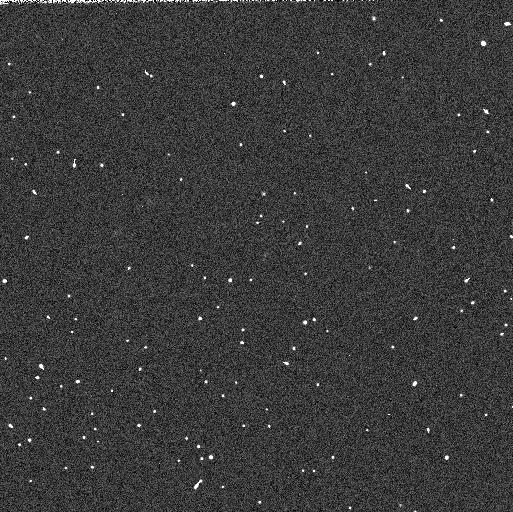
Target: 2001KF77
Instrument: WFC3/UVIS
Filter: F606W
Exposure: 2 min
Observation ID: ib2k15flq

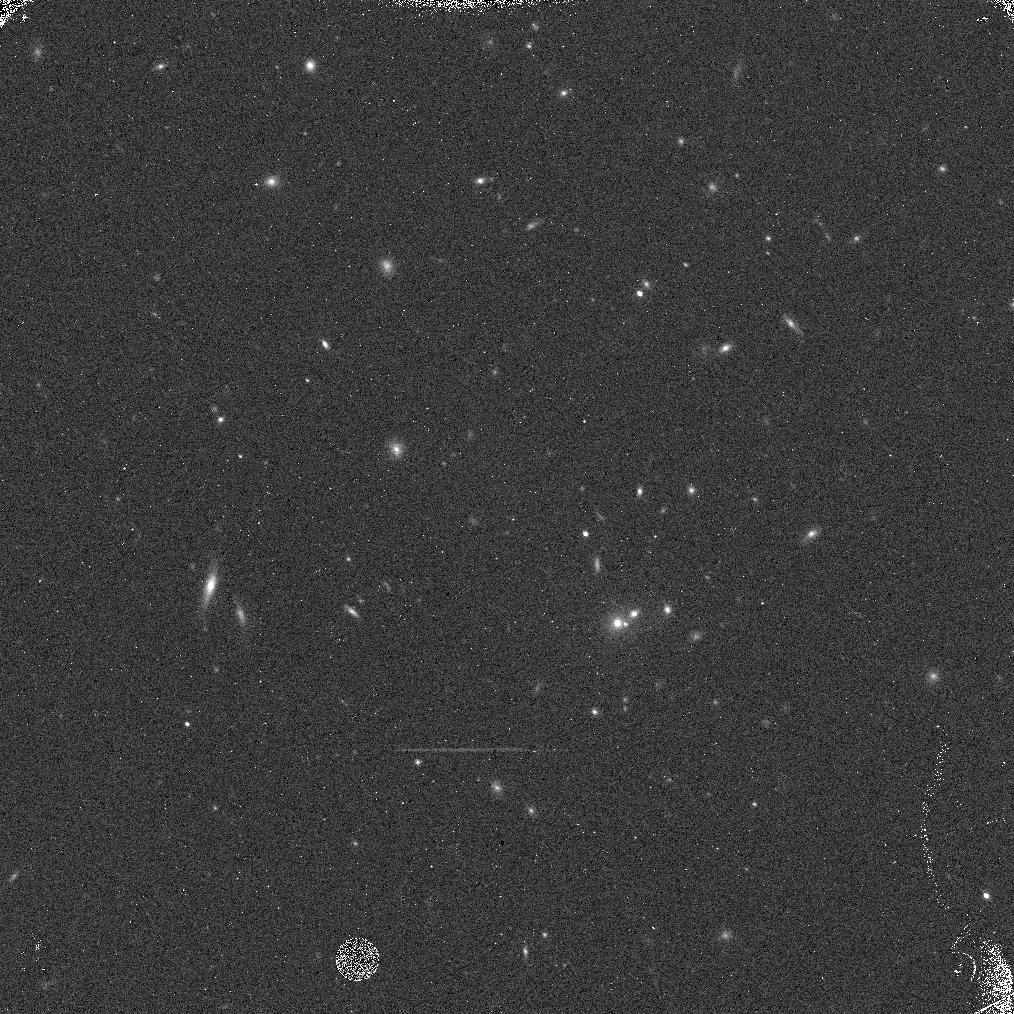
Target: 2000OO67
Instrument: WFC3/IR
Filter: F139M
Exposure: 8 min
Observation ID: ib2k13eiq

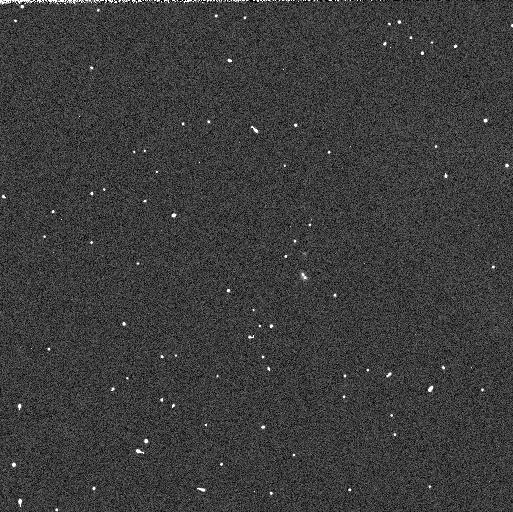
Target: 2001QC298
Instrument: WFC3/UVIS
Filter: F814W
Exposure: 2 min
Observation ID: ib2k84ygq

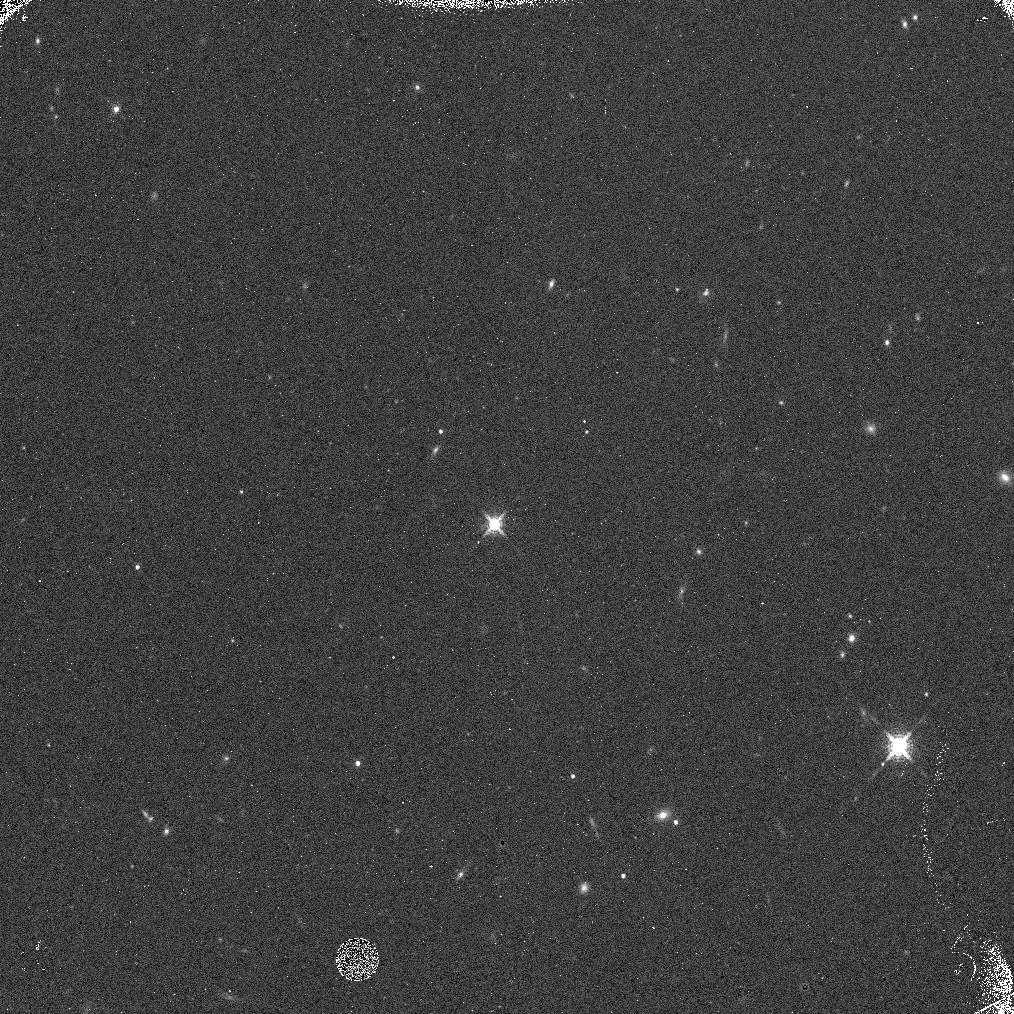
Target: 1999RY215
Instrument: WFC3/IR
Filter: F139M
Exposure: 8 min
Observation ID: ib2k51haq

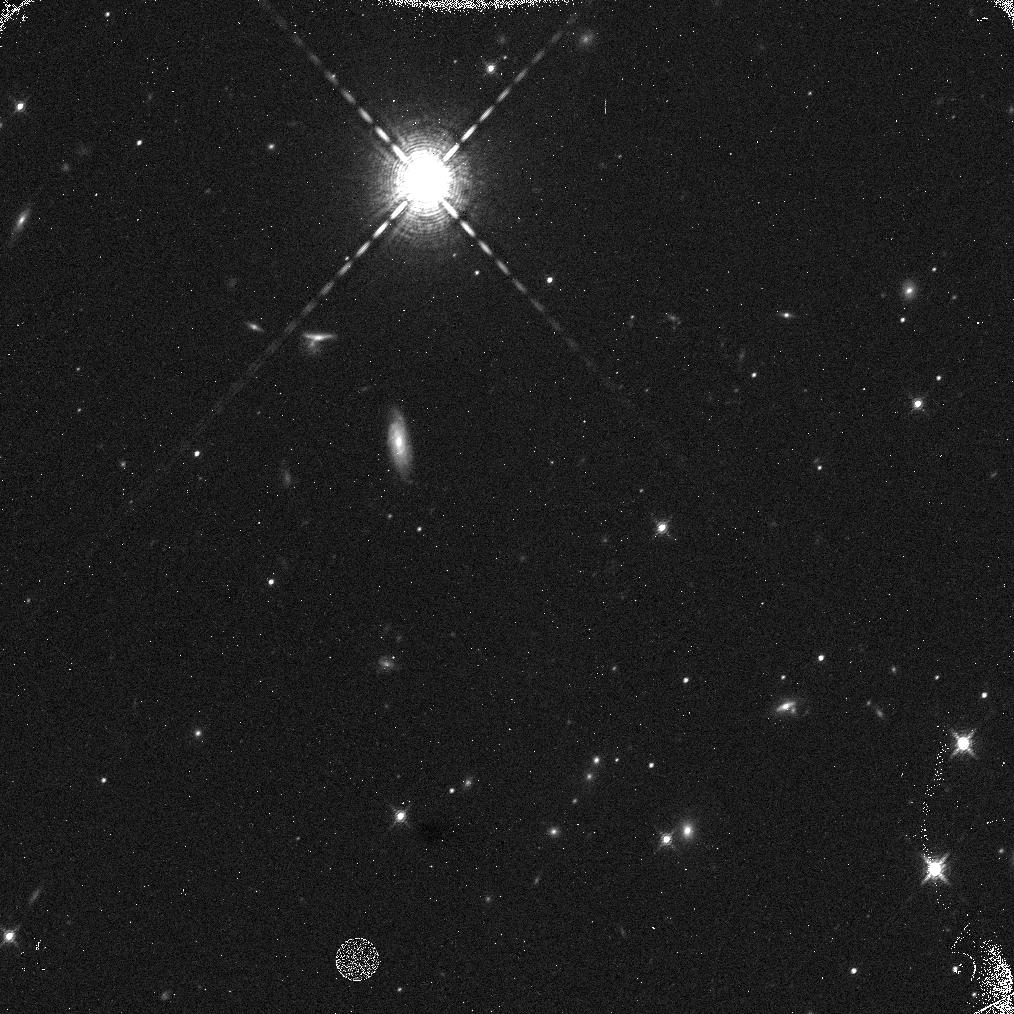
Target: 2002GY32
Instrument: WFC3/IR
Filter: F153M
Exposure: 8 min
Observation ID: ib2k92cxq

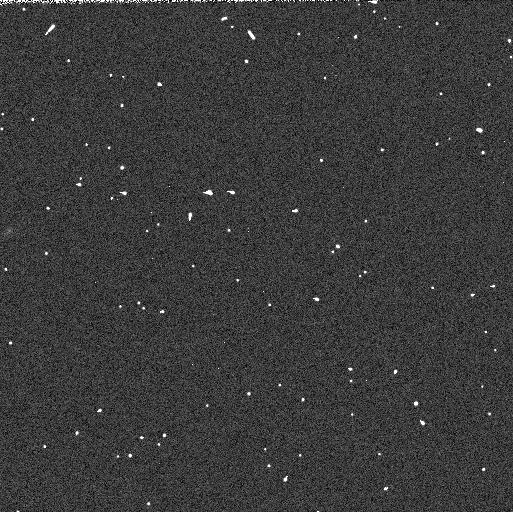
Target: 2004VN112
Instrument: WFC3/UVIS
Filter: F814W
Exposure: 2 min
Observation ID: ib2k35meq

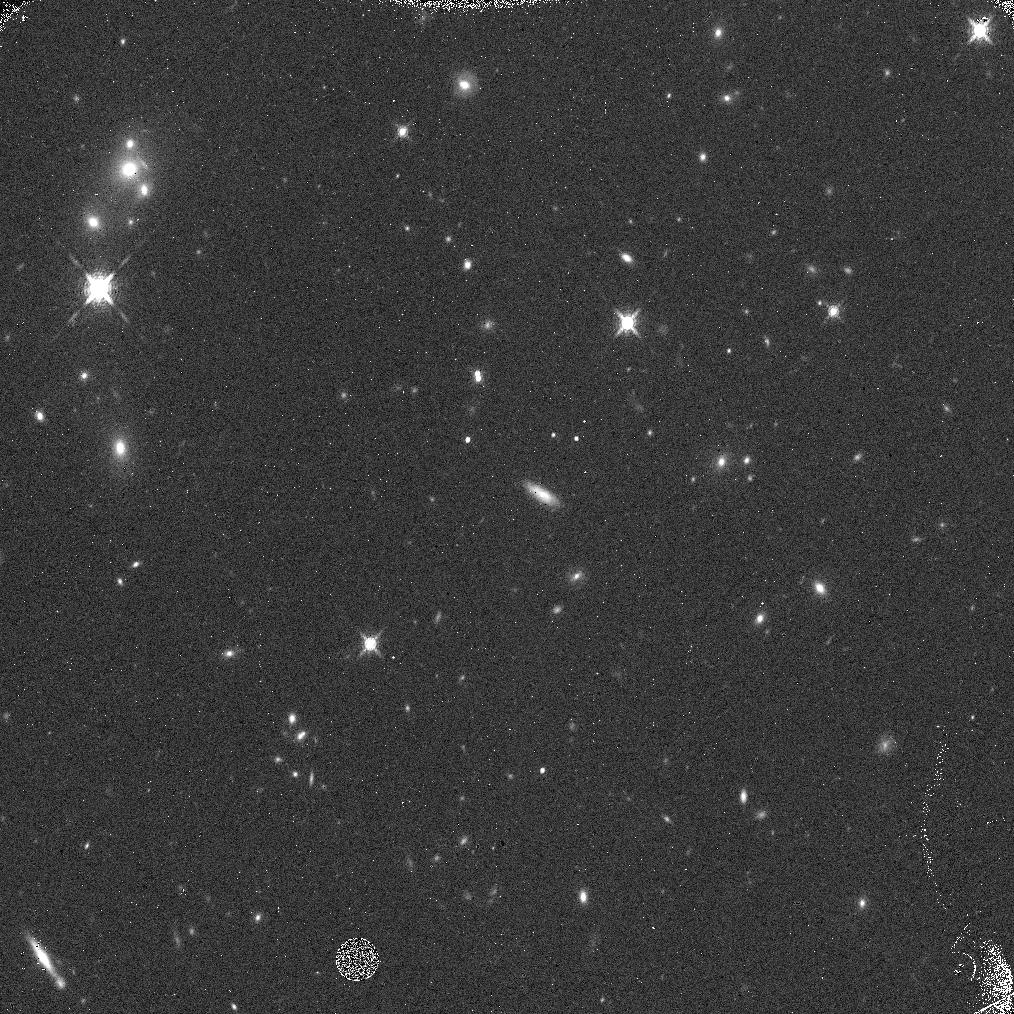
Target: 2005TB190
Instrument: WFC3/IR
Filter: F153M
Exposure: 7 min
Observation ID: ib2k23ryq

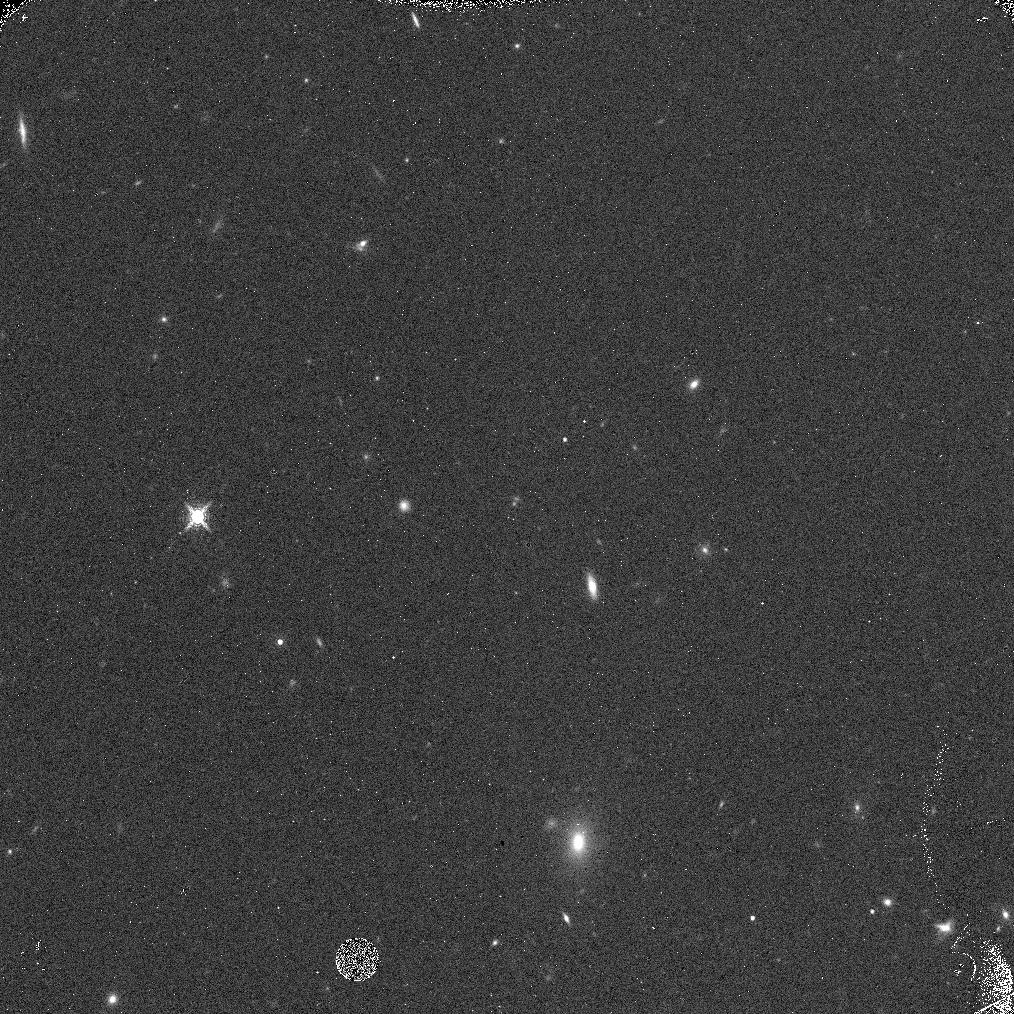
Target: 2005RS43
Instrument: WFC3/IR
Filter: F153M
Exposure: 7 min
Observation ID: ib2k0qprq

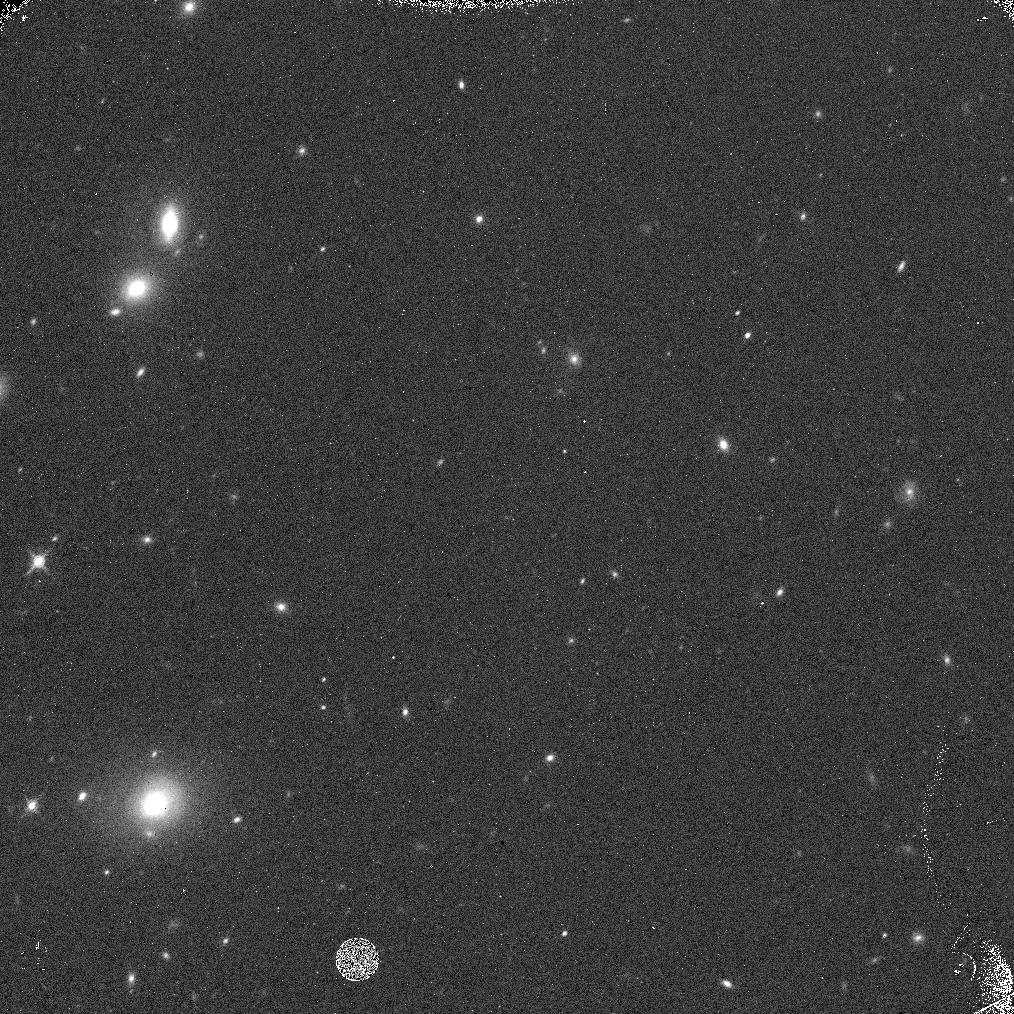
Target: 2004PA112
Instrument: WFC3/IR
Filter: F153M
Exposure: 8 min
Observation ID: ib2k0kqnq

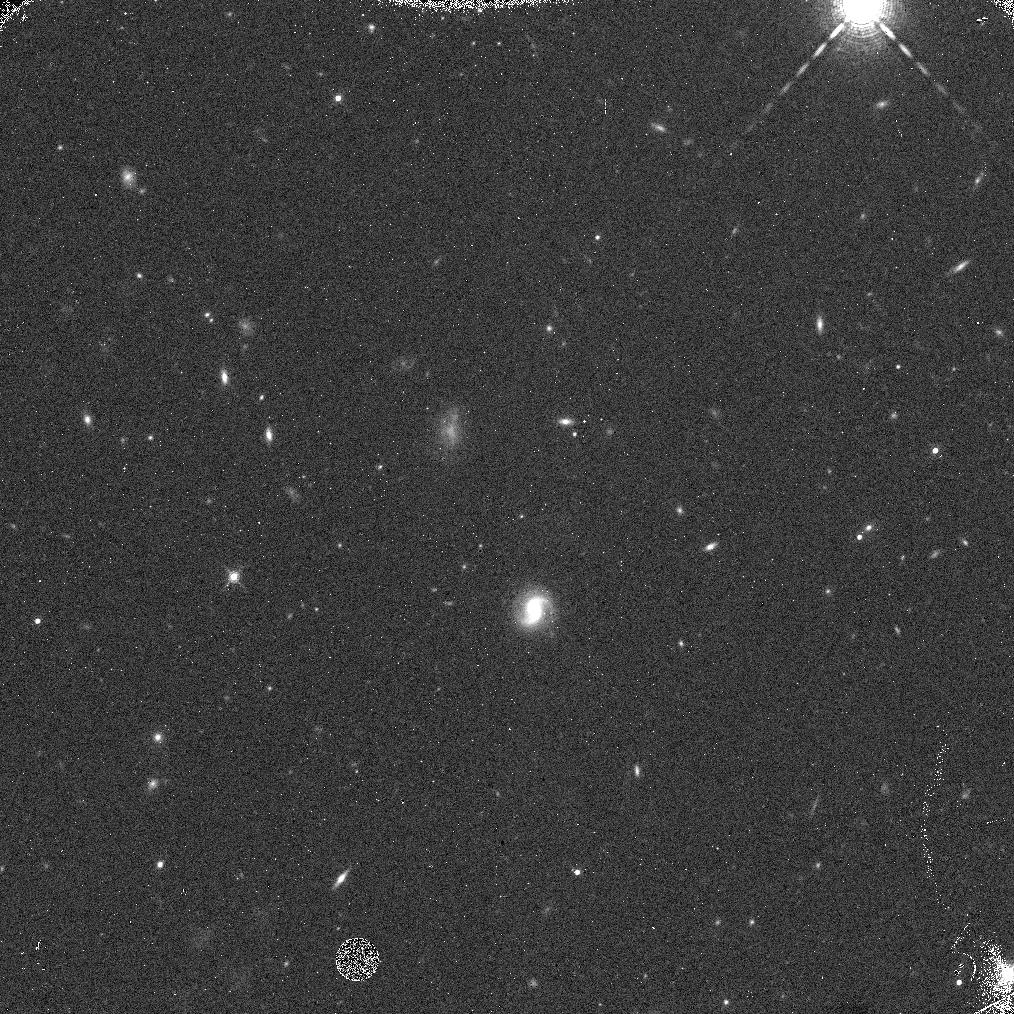
Target: 2003QA92
Instrument: WFC3/IR
Filter: F153M
Exposure: 8 min
Observation ID: ib2k0ckwq

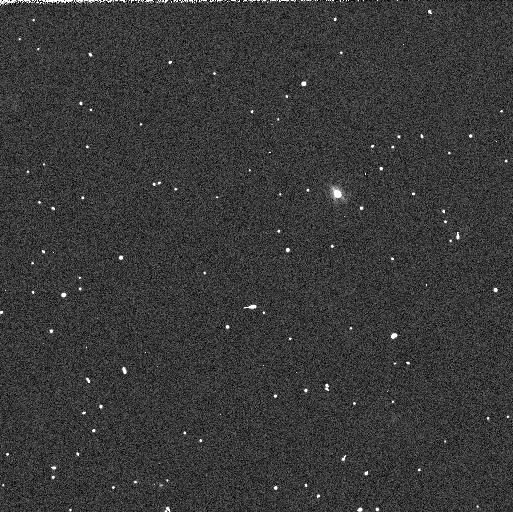
Target: 2004GV9
Instrument: WFC3/UVIS
Filter: F606W
Exposure: 2 min
Observation ID: ib2k54nxq

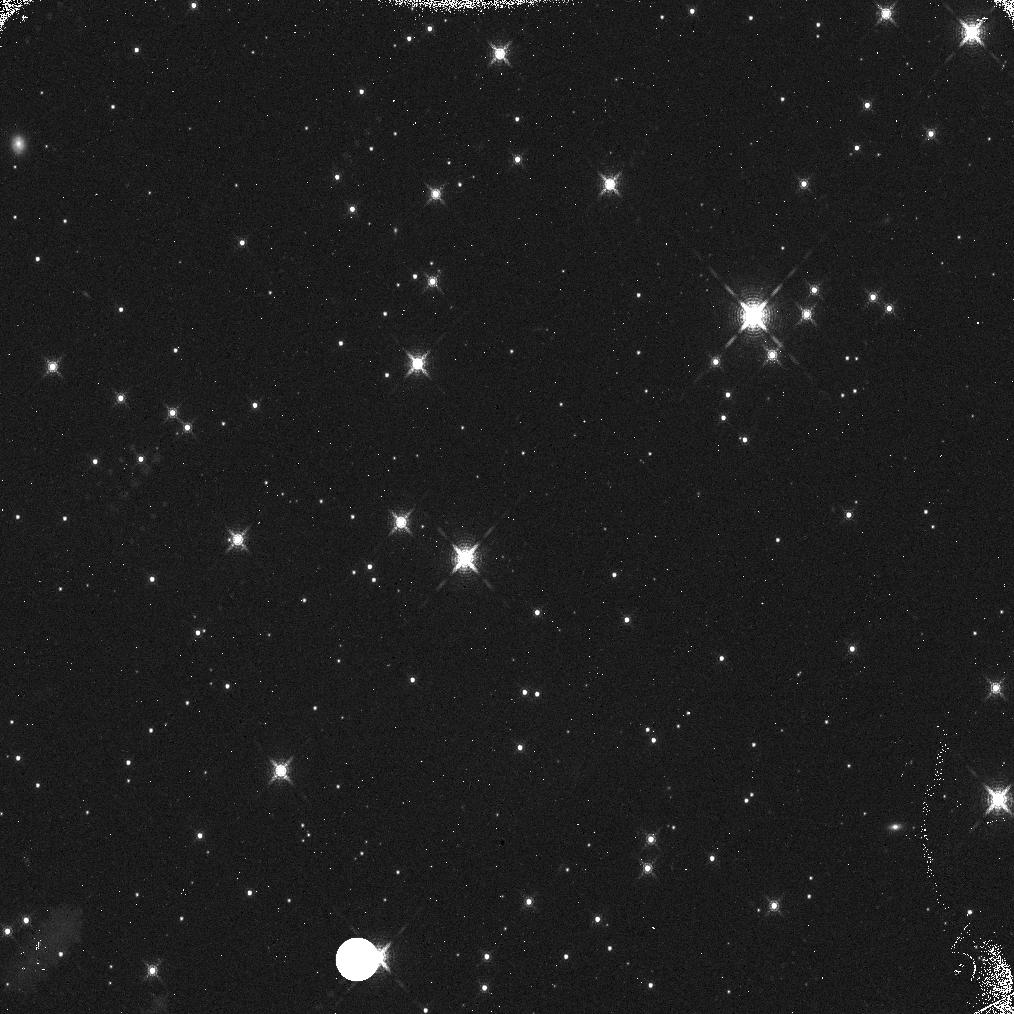
Target: 1998WY24
Instrument: WFC3/IR
Filter: F139M
Exposure: 8 min
Observation ID: ib2k66bbq

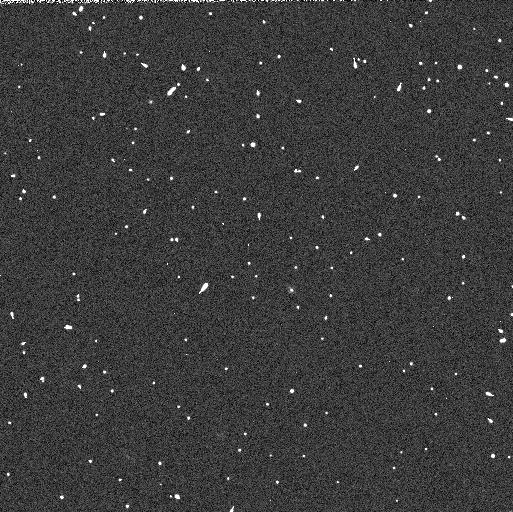
Target: 2001PK47
Instrument: WFC3/UVIS
Filter: F814W
Exposure: 2 min
Observation ID: ib2k81t8q

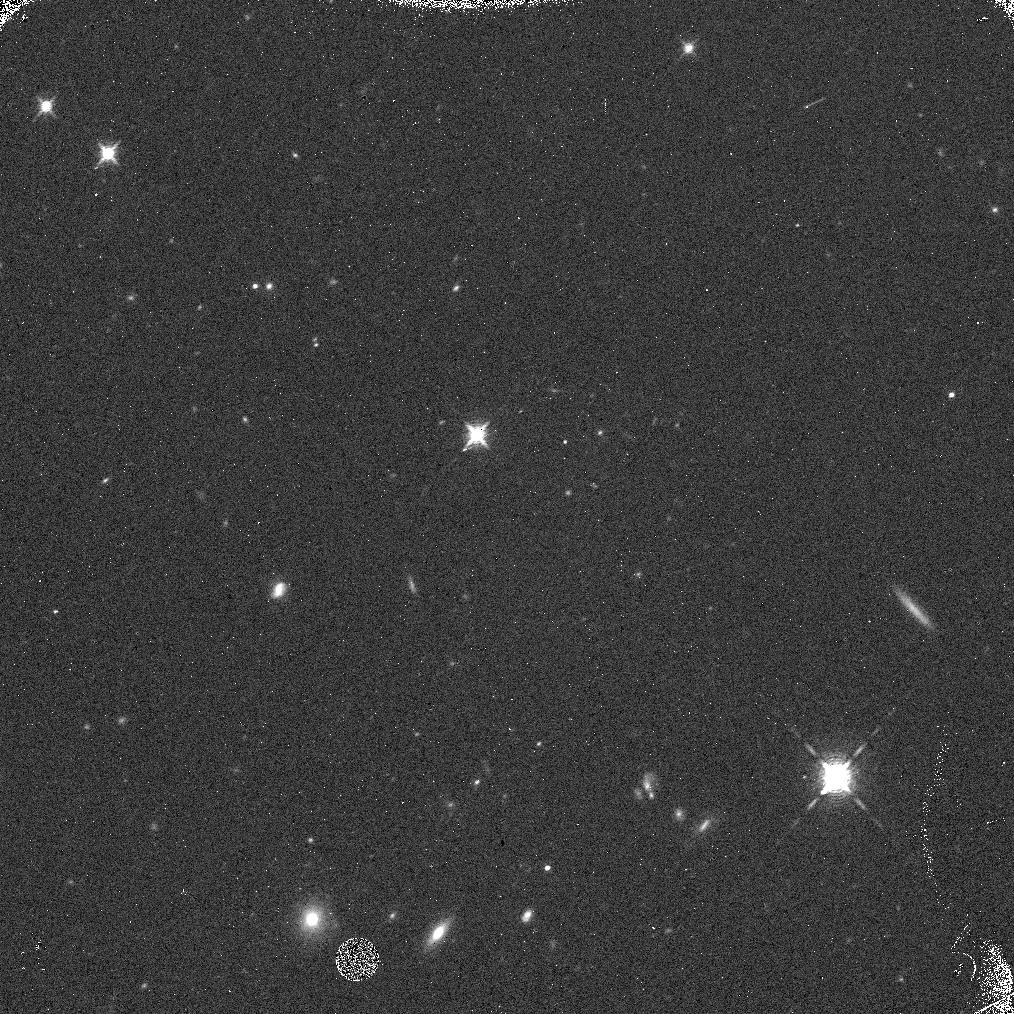
Target: 1999UG5
Instrument: WFC3/IR
Filter: F139M
Exposure: 8 min
Observation ID: ib2k05r6q

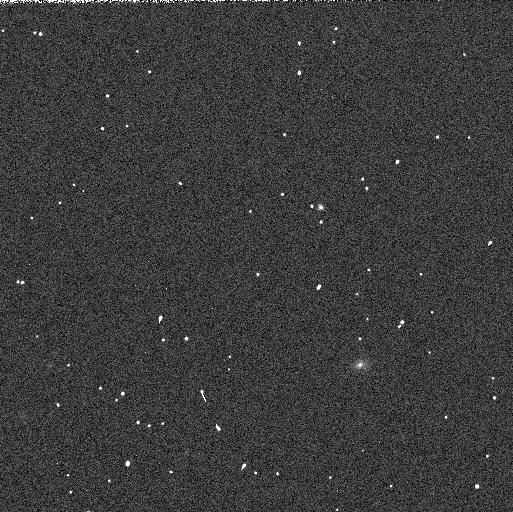
Target: 2005EZ296
Instrument: WFC3/UVIS
Filter: F814W
Exposure: 2 min
Observation ID: ib2k0nhlq

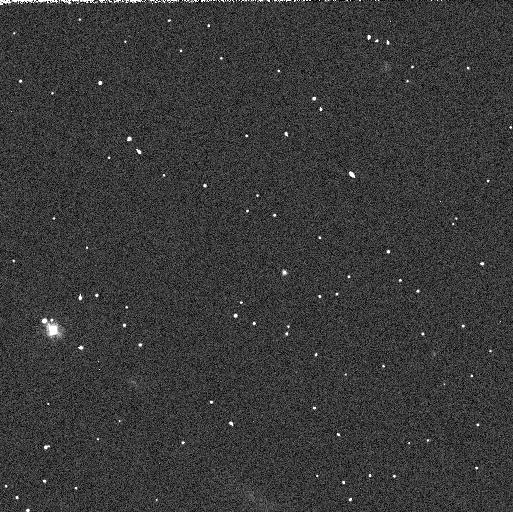
Target: 2000AF255
Instrument: WFC3/UVIS
Filter: F606W
Exposure: 2 min
Observation ID: ib2k68xfq

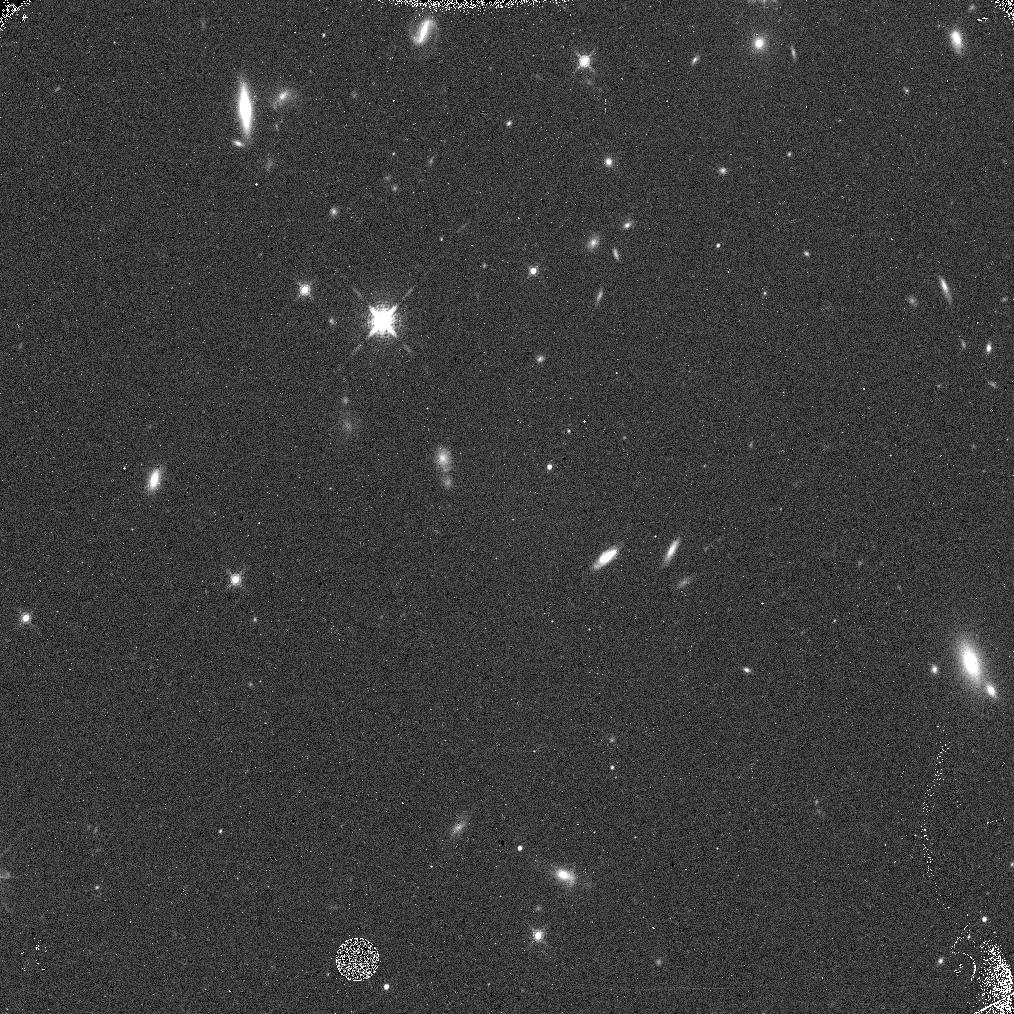
Target: 2004TV357
Instrument: WFC3/IR
Filter: F153M
Exposure: 8 min
Observation ID: ib2k0lfpq

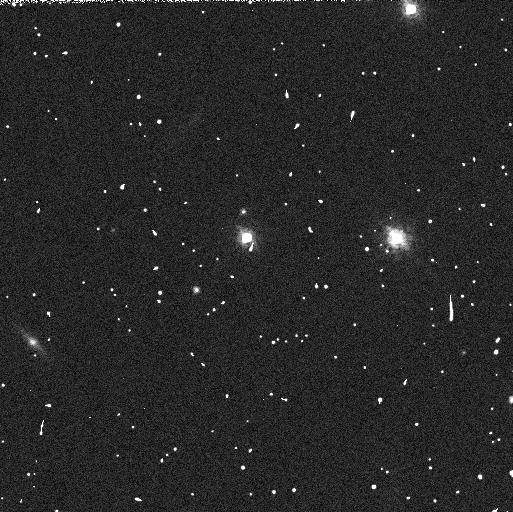
Target: 1999TD10
Instrument: WFC3/UVIS
Filter: F814W
Exposure: 2 min
Observation ID: ib2k04qgq

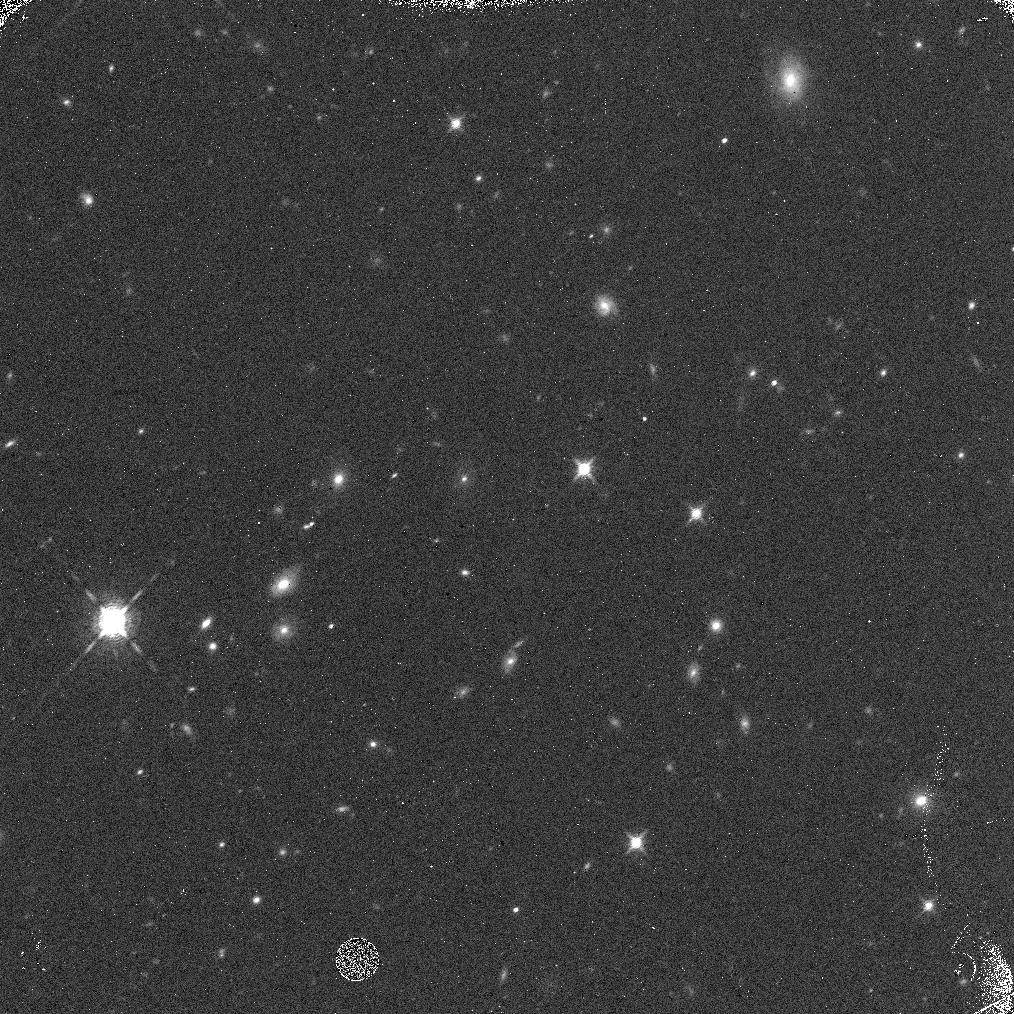
Target: 2002QX47
Instrument: WFC3/IR
Filter: F139M
Exposure: 8 min
Observation ID: ib2k31swq

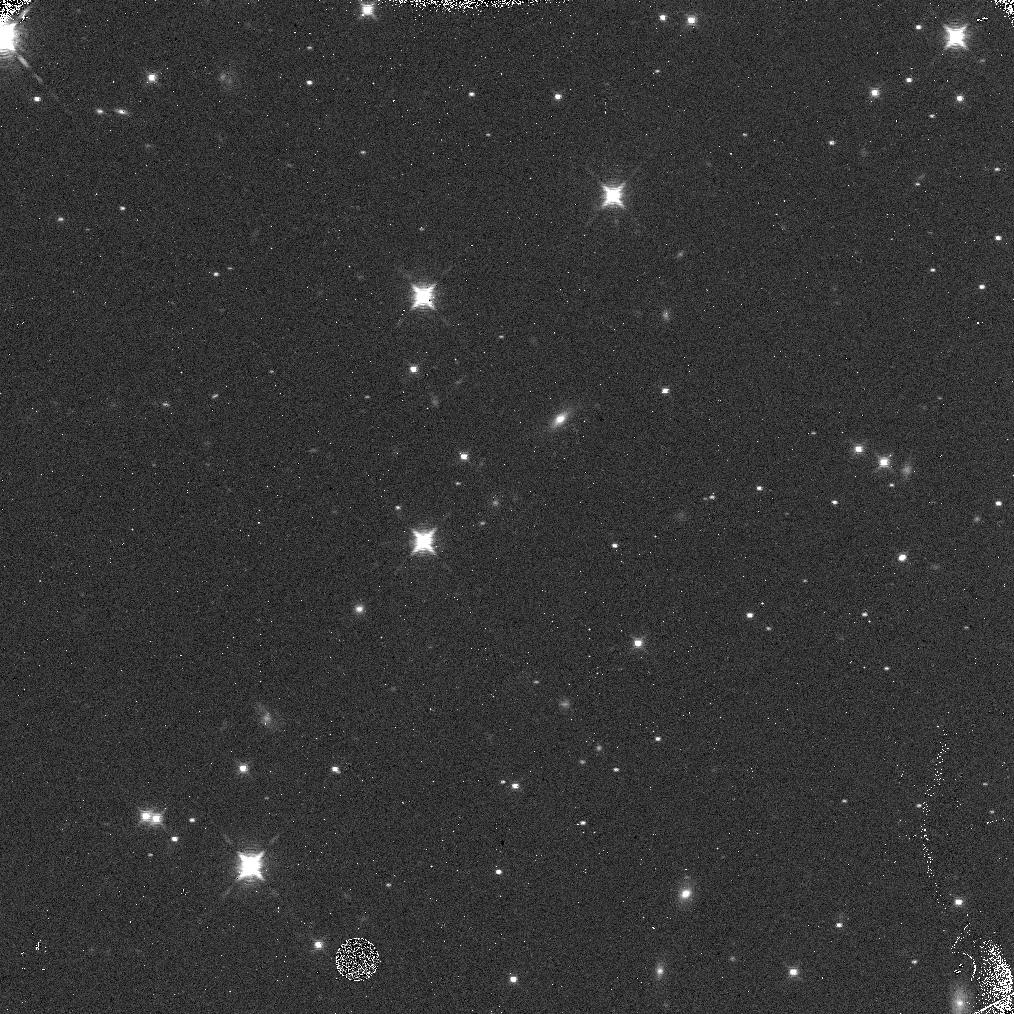
Target: 2000WK183
Instrument: WFC3/IR
Filter: F139M
Exposure: 8 min
Observation ID: ib2k57i0q

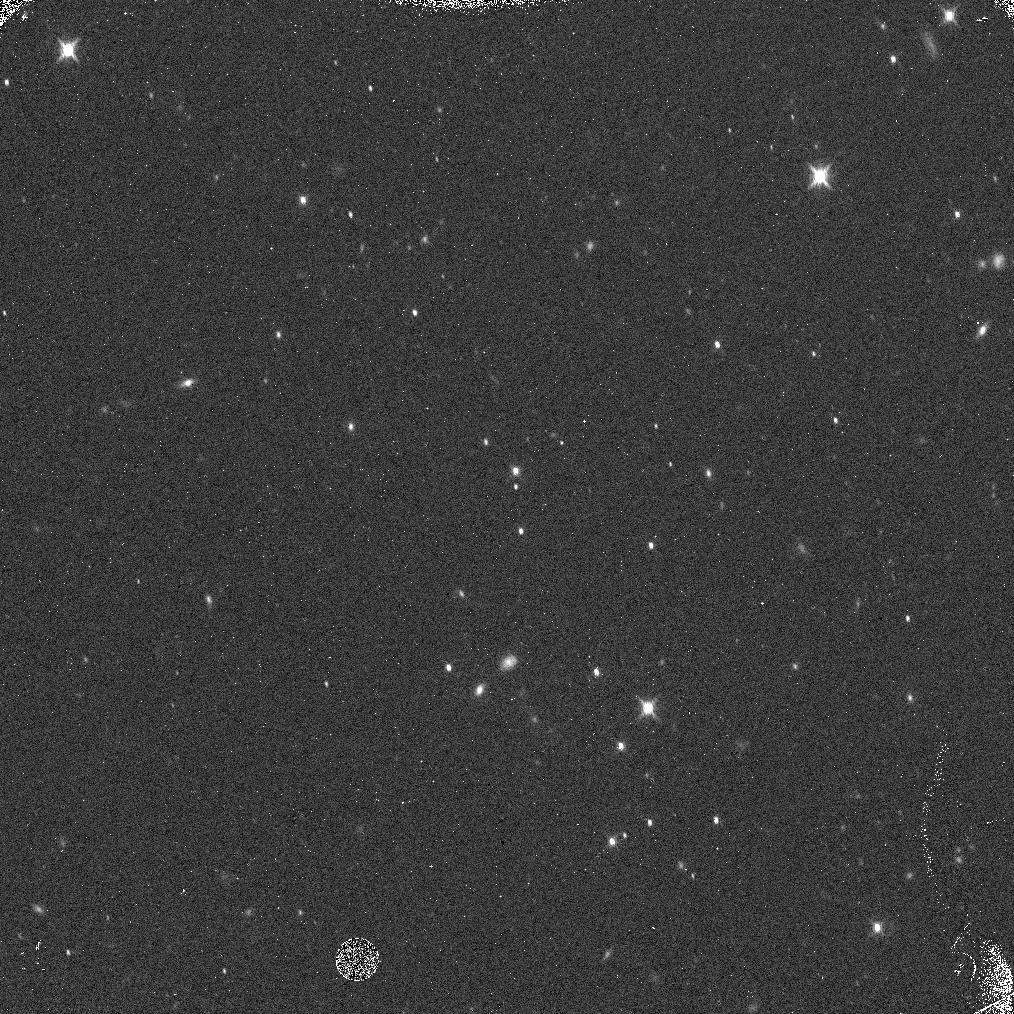
Target: 1993HA2
Instrument: WFC3/IR
Filter: F139M
Exposure: 8 min
Observation ID: ib2k02g1q

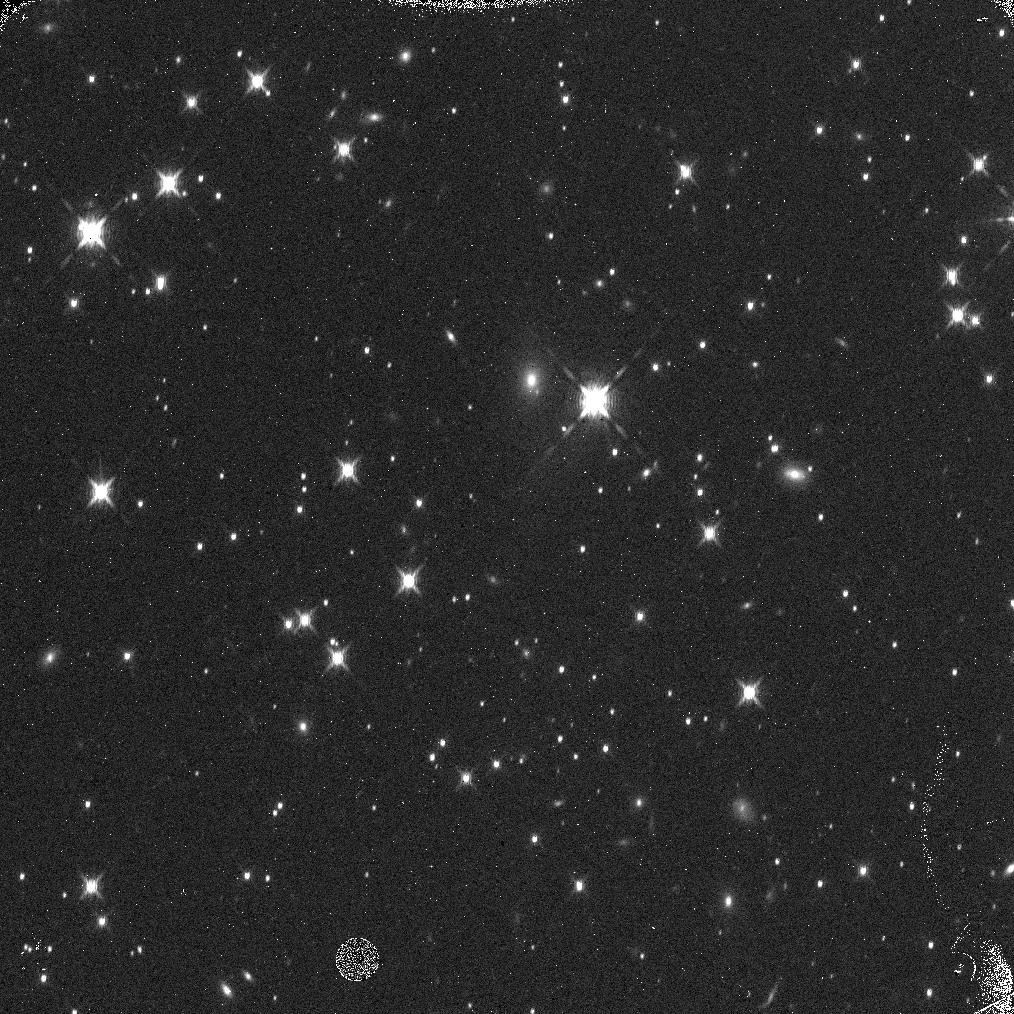
Target: 2003WU172
Instrument: WFC3/IR
Filter: F153M
Exposure: 8 min
Observation ID: ib2k0hf8q

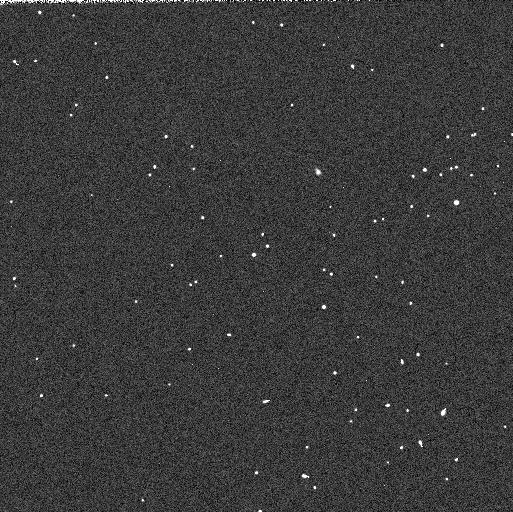
Target: 2005TV189
Instrument: WFC3/UVIS
Filter: F606W
Exposure: 2 min
Observation ID: ib2k0raiq

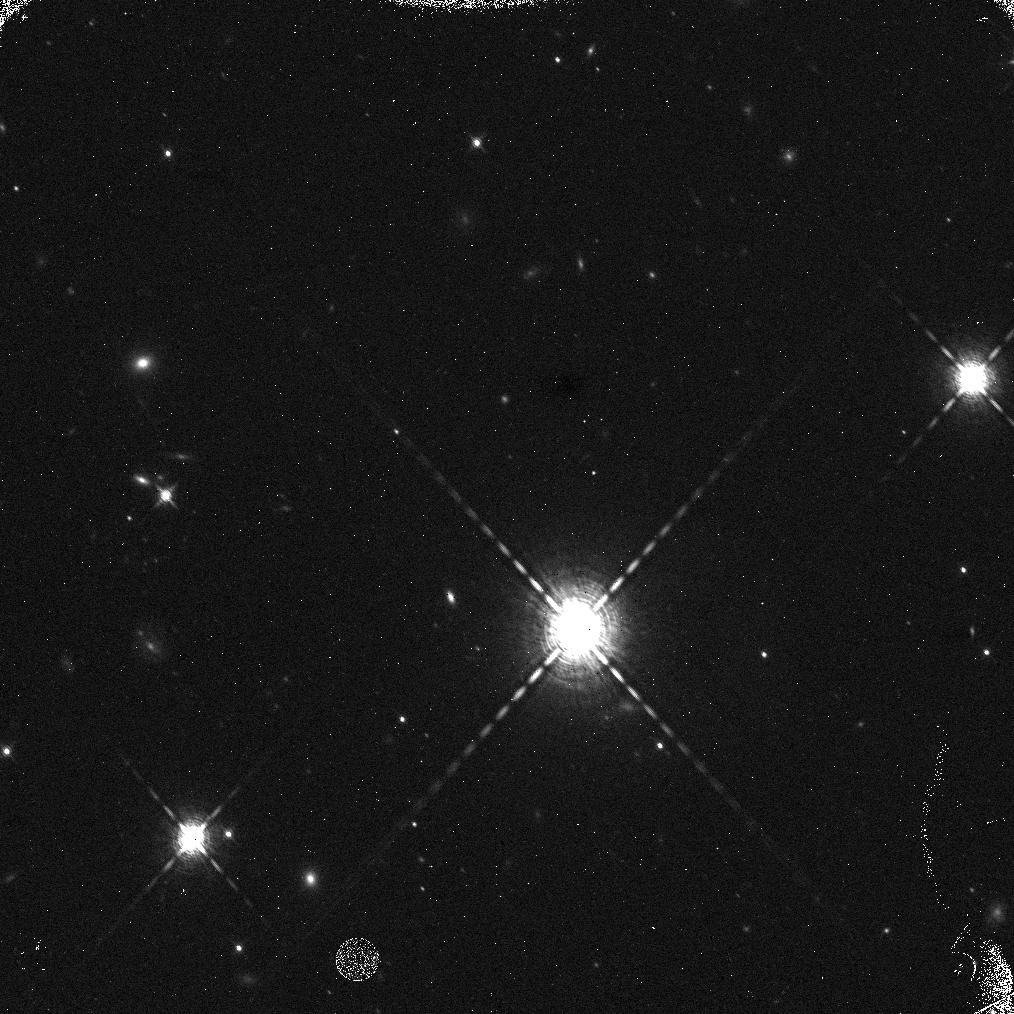
Target: 2002XU93
Instrument: WFC3/IR
Filter: F139M
Exposure: 8 min
Observation ID: ib2k21acq

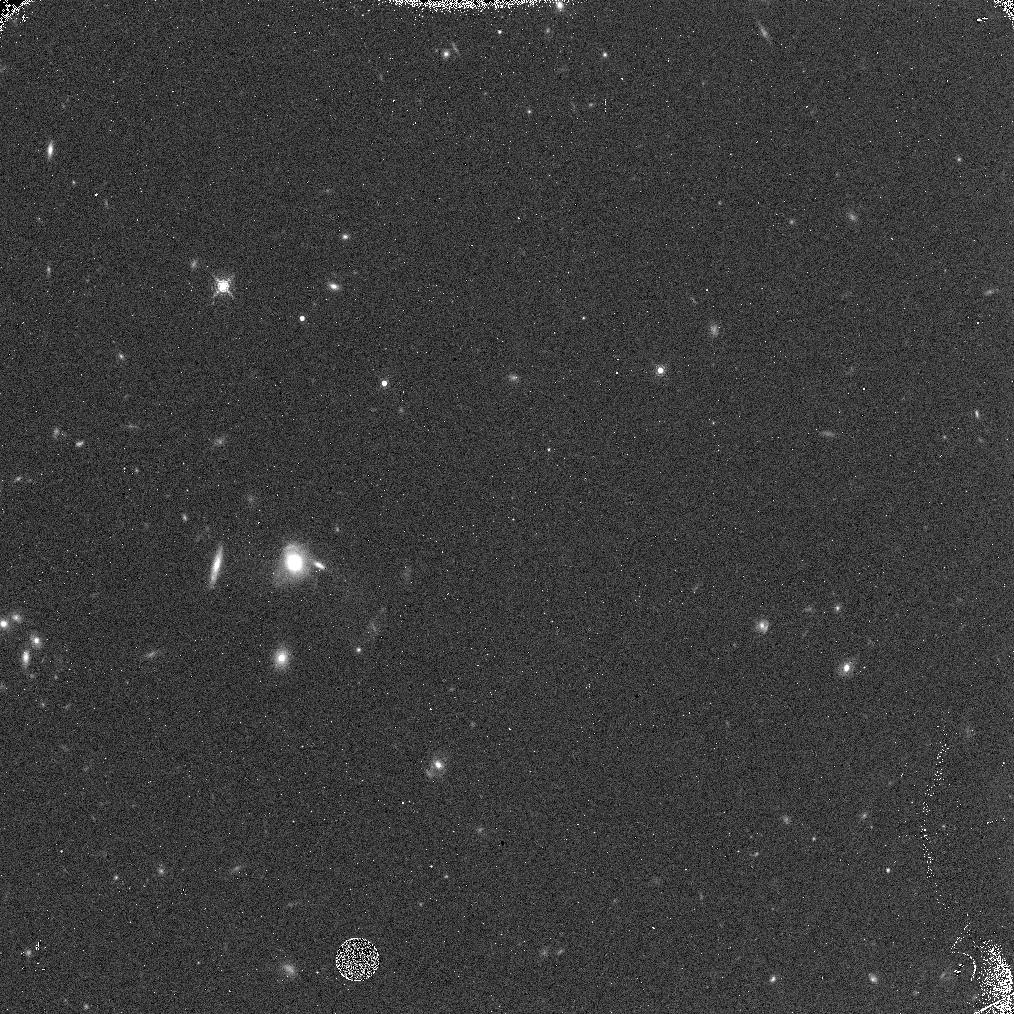
Target: 2000CQ105
Instrument: WFC3/IR
Filter: F153M
Exposure: 8 min
Observation ID: ib2k28r7q

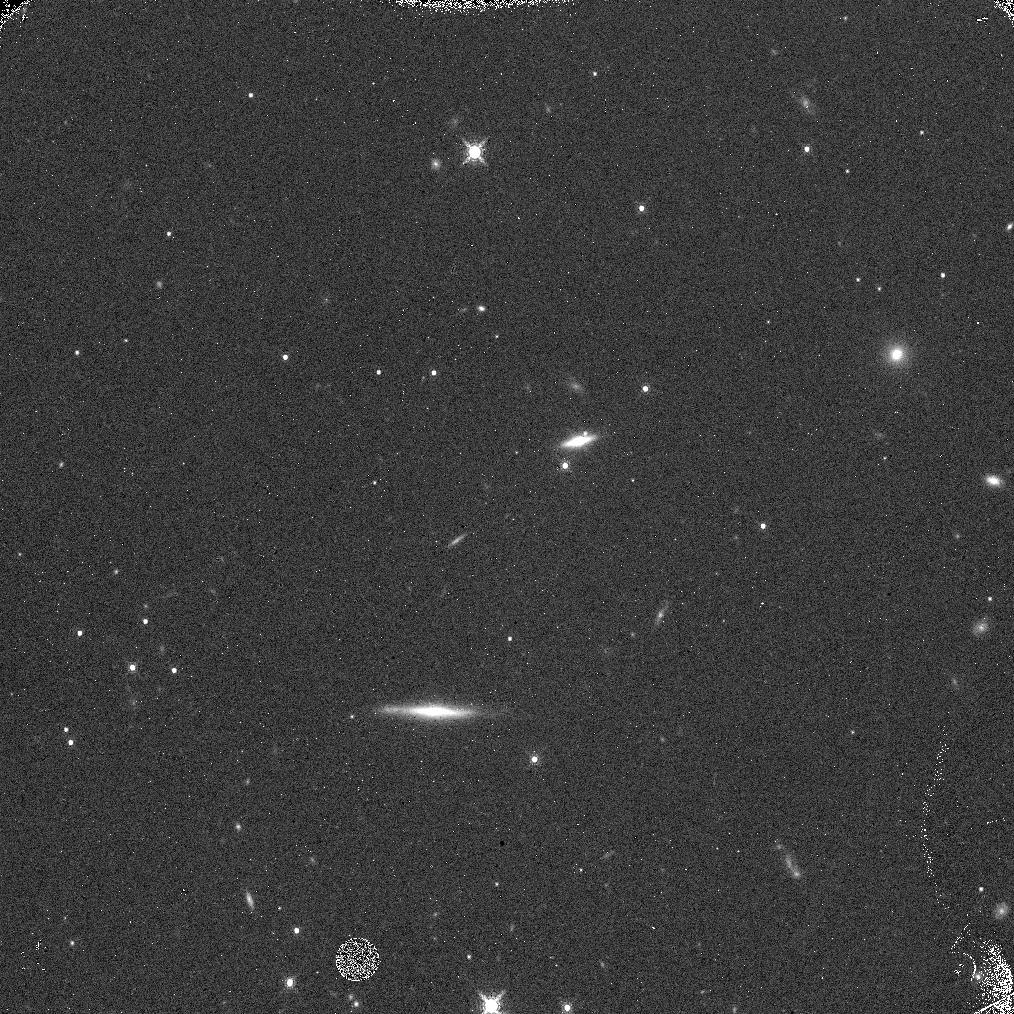
Target: 2005GB187-COPY
Instrument: WFC3/IR
Filter: F153M
Exposure: 8 min
Observation ID: ib2kadkcq

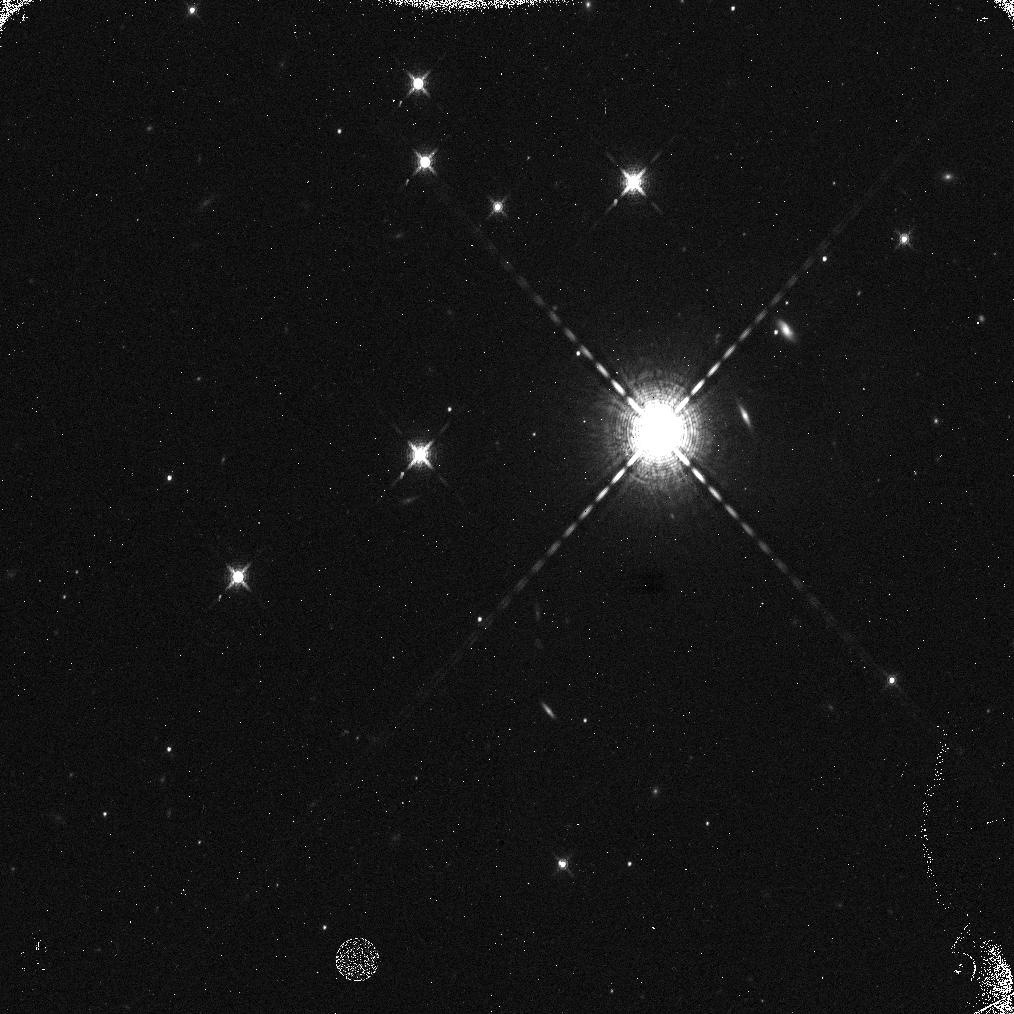
Target: 1996TQ66
Instrument: WFC3/IR
Filter: F139M
Exposure: 8 min
Observation ID: ib2k30kfq

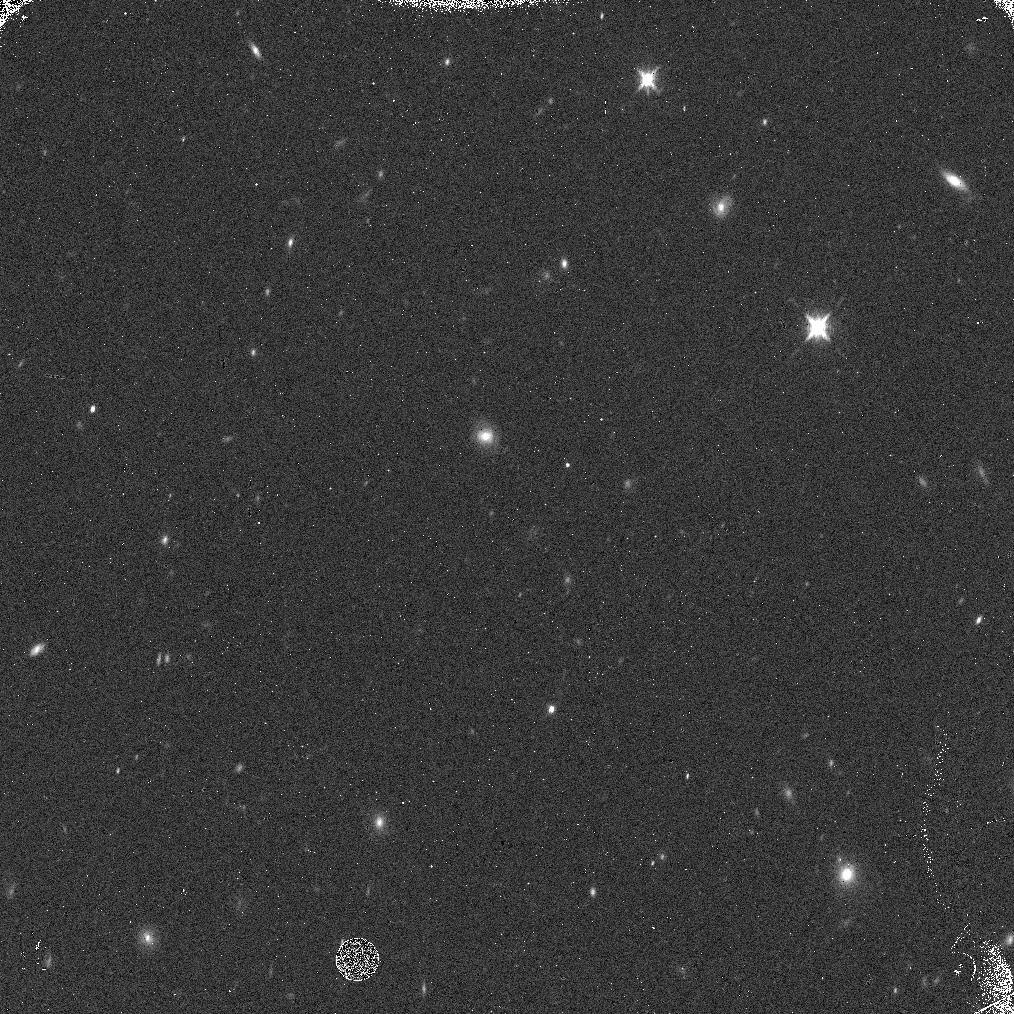
Target: 2001QG298
Instrument: WFC3/IR
Filter: F139M
Exposure: 8 min
Observation ID: ib2k62ewq

A dynamical-compositional survey of the Kuiper belt: a new window into the formation of the outer solar system (PI: Brown, Michael E)

The eight planets overwhelmingly dominate the solar system by mass, but their small numbers, coupled with their stochastic pasts, make it impossible to construct a unique formation history from the dynamical or compositional characteristics of them alone. In contrast, the huge numbers of small bodies scattered throughout and even beyond the planets, while insignificant by mass, provide an almost unlimited number of probes of the statistical conditions, history, and interactions in the solar system. To date, attempts to understand the formation and evolution of the Kuiper belt have largely been dynamical simulations where a hypothesized starting condition is evolved under the gravitational influence of the early giant planets and an attempt is made to reproduce the current observed populations. With little compositional information known for the real Kuiper belt, the test particles in the simulation are free to have any formation location and history as long as they end at the correct point. Allowing compositional information to guide and constrain the formation, thermal, and collisional histories of these objects would add an entire new dimension to our understanding of the evolution of the outer solar system. While ground based compositional studies have hit their flux limits already with only a few objects sampled, we propose to exploit the new capabilities of WFC3 to perform the first ever large-scale dynamical-compositional study of Kuiper belt objects (KBOs) and their progeny to study the the chemical, dynamical, and collisional history of the region of the giant planets. The sensitivity of the WFC3 observations will allow us to go up to two magnitudes deeper than our ground based studies, allowing us the capability of optimally selecting a target list for a large survey rather than simply taking the few objects that can be measured, as we have had to do to date. We have carefully constructed a sample of 120 objects which provides both overall breadth, for a general understanding of these objects, plus a large enough number of objects in the individual dynamical subclass to allow detailed comparison between and within these groups. These objects will likely define the core Kuiper belt compositional sample for years to come. While we have many specific results anticipated to come from this survey, as with any project where the field is rich, our current knowledge level is low, and a new instrument suddenly appears which can exploit vastly larger segments of the population, the potential for discovery -- both anticipated and not -- is extraordinary.